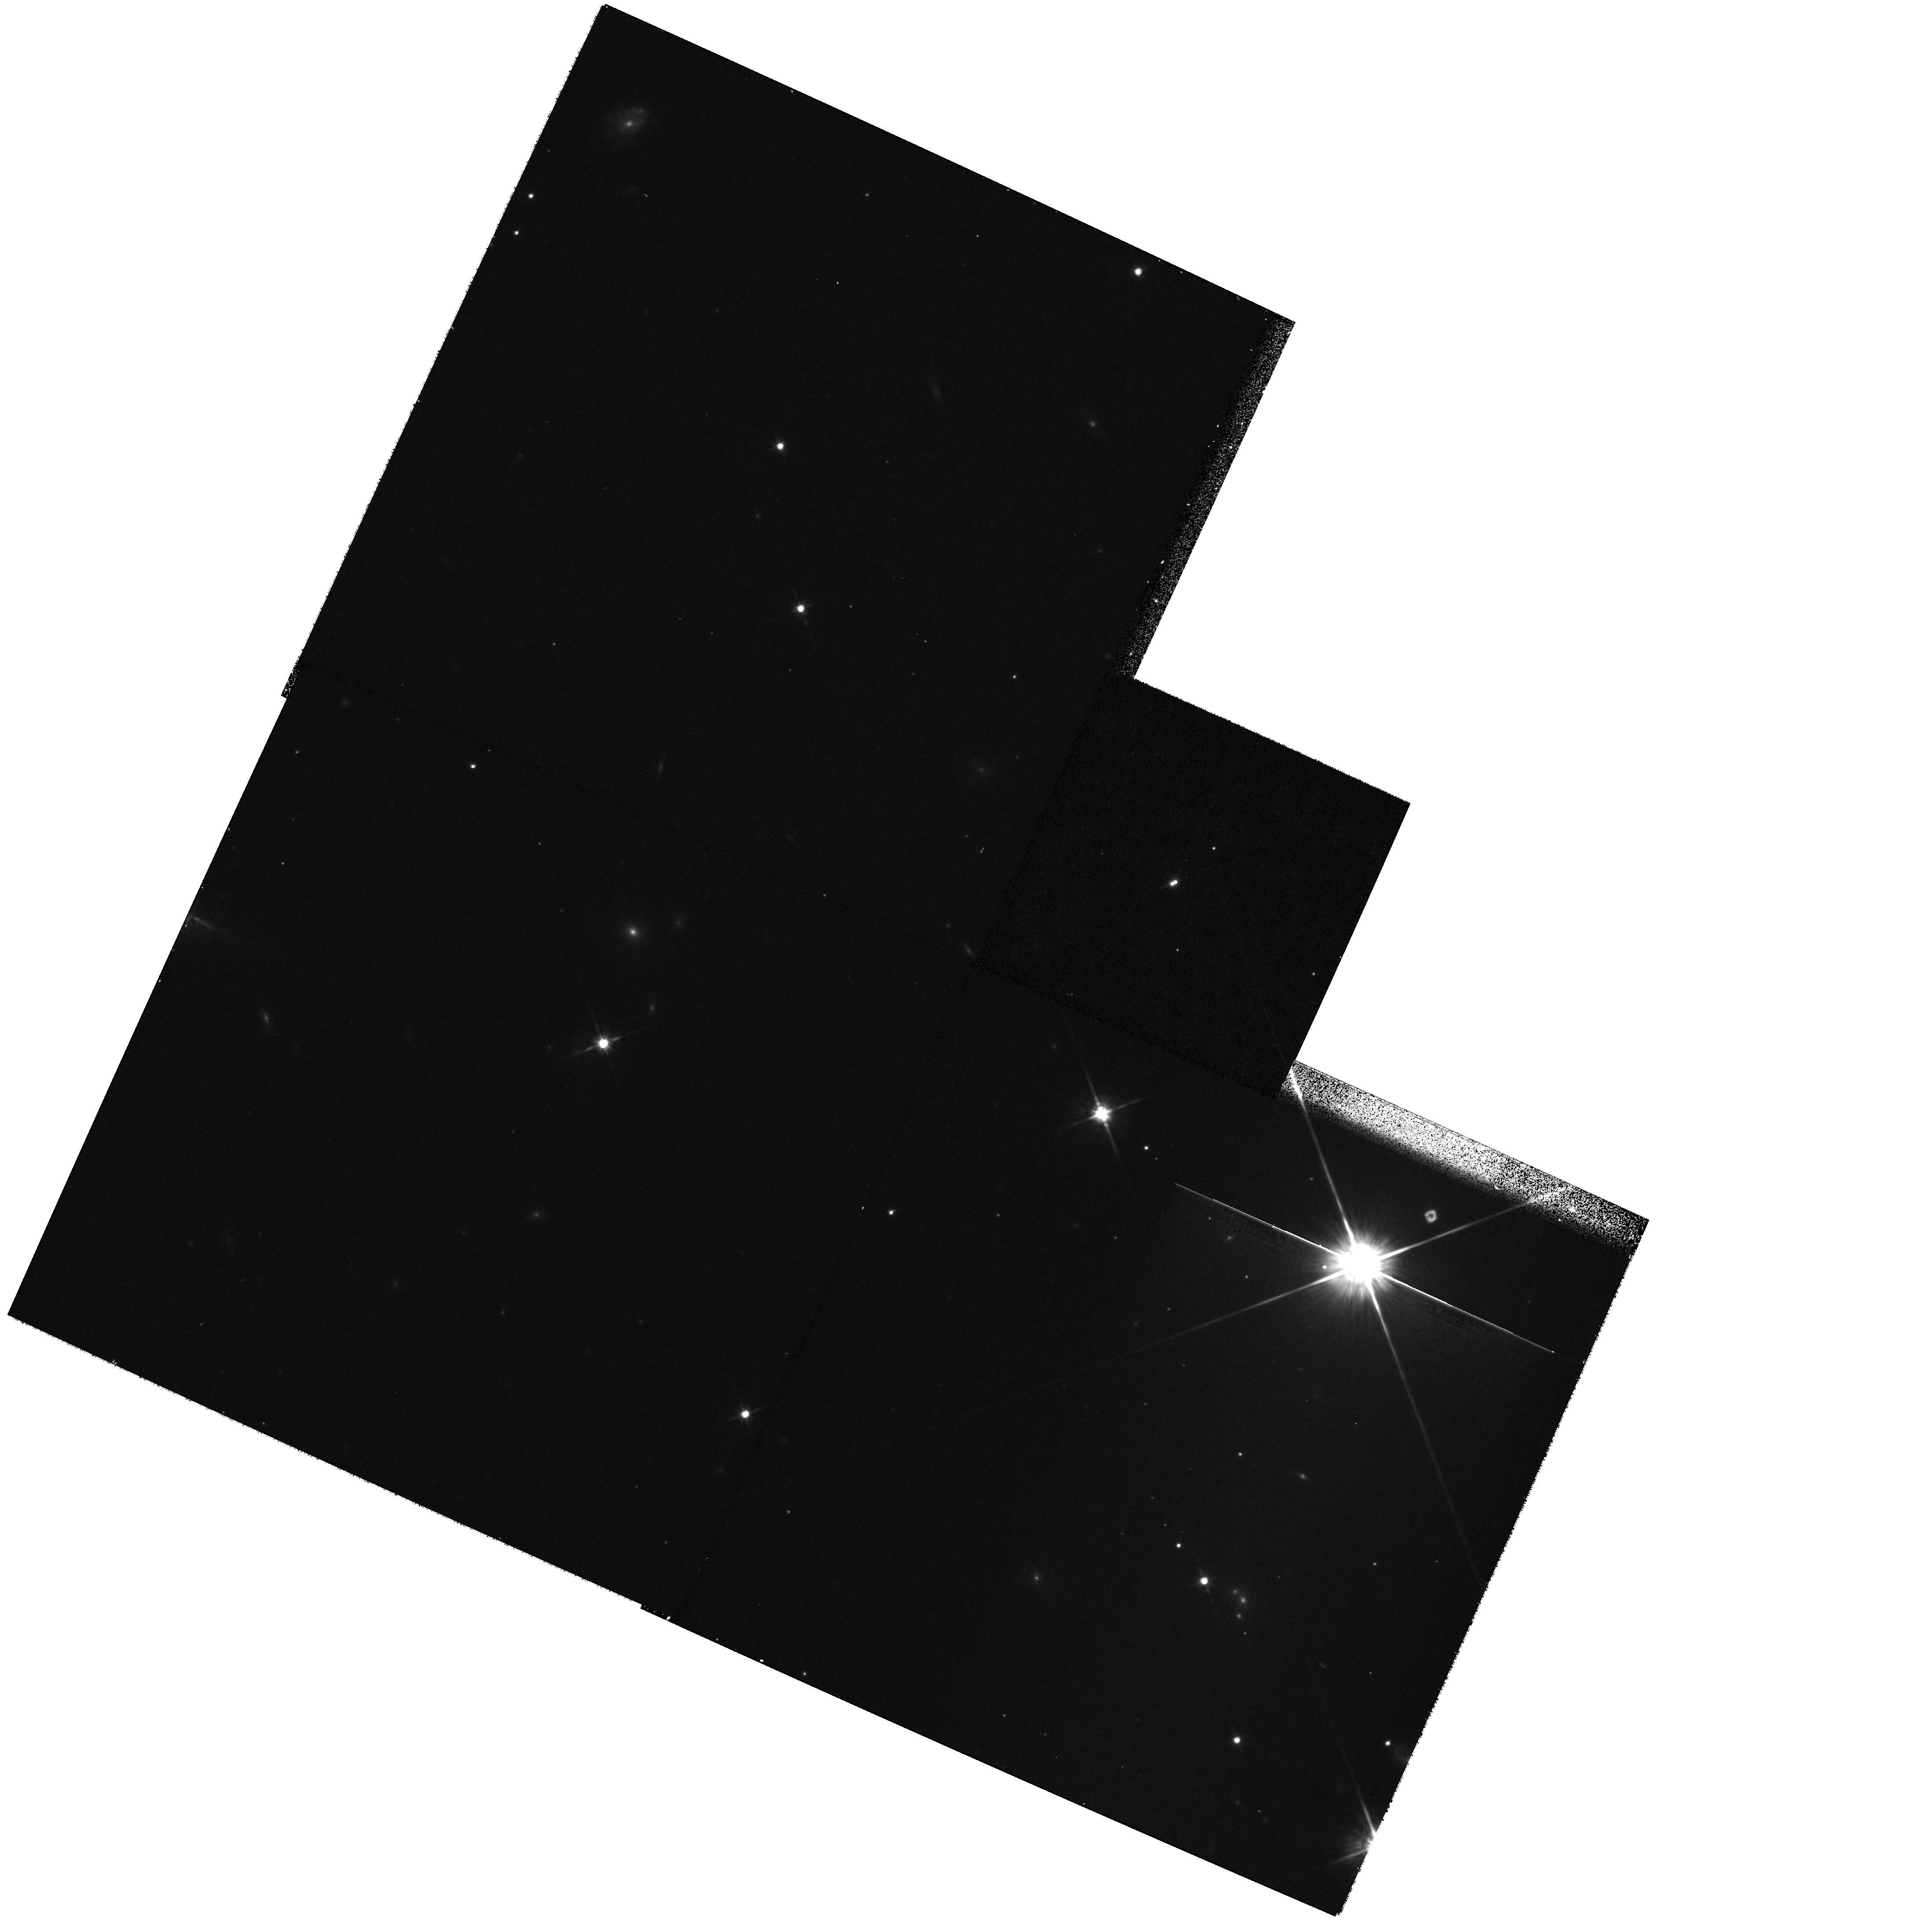
Target: DENISJ1441-0945
Instrument: WFPC2/PC
Filter: F814W
Exposure: 13 min
Observation ID: hst_9968_03_wfpc2_pc_f814w_u8rg03

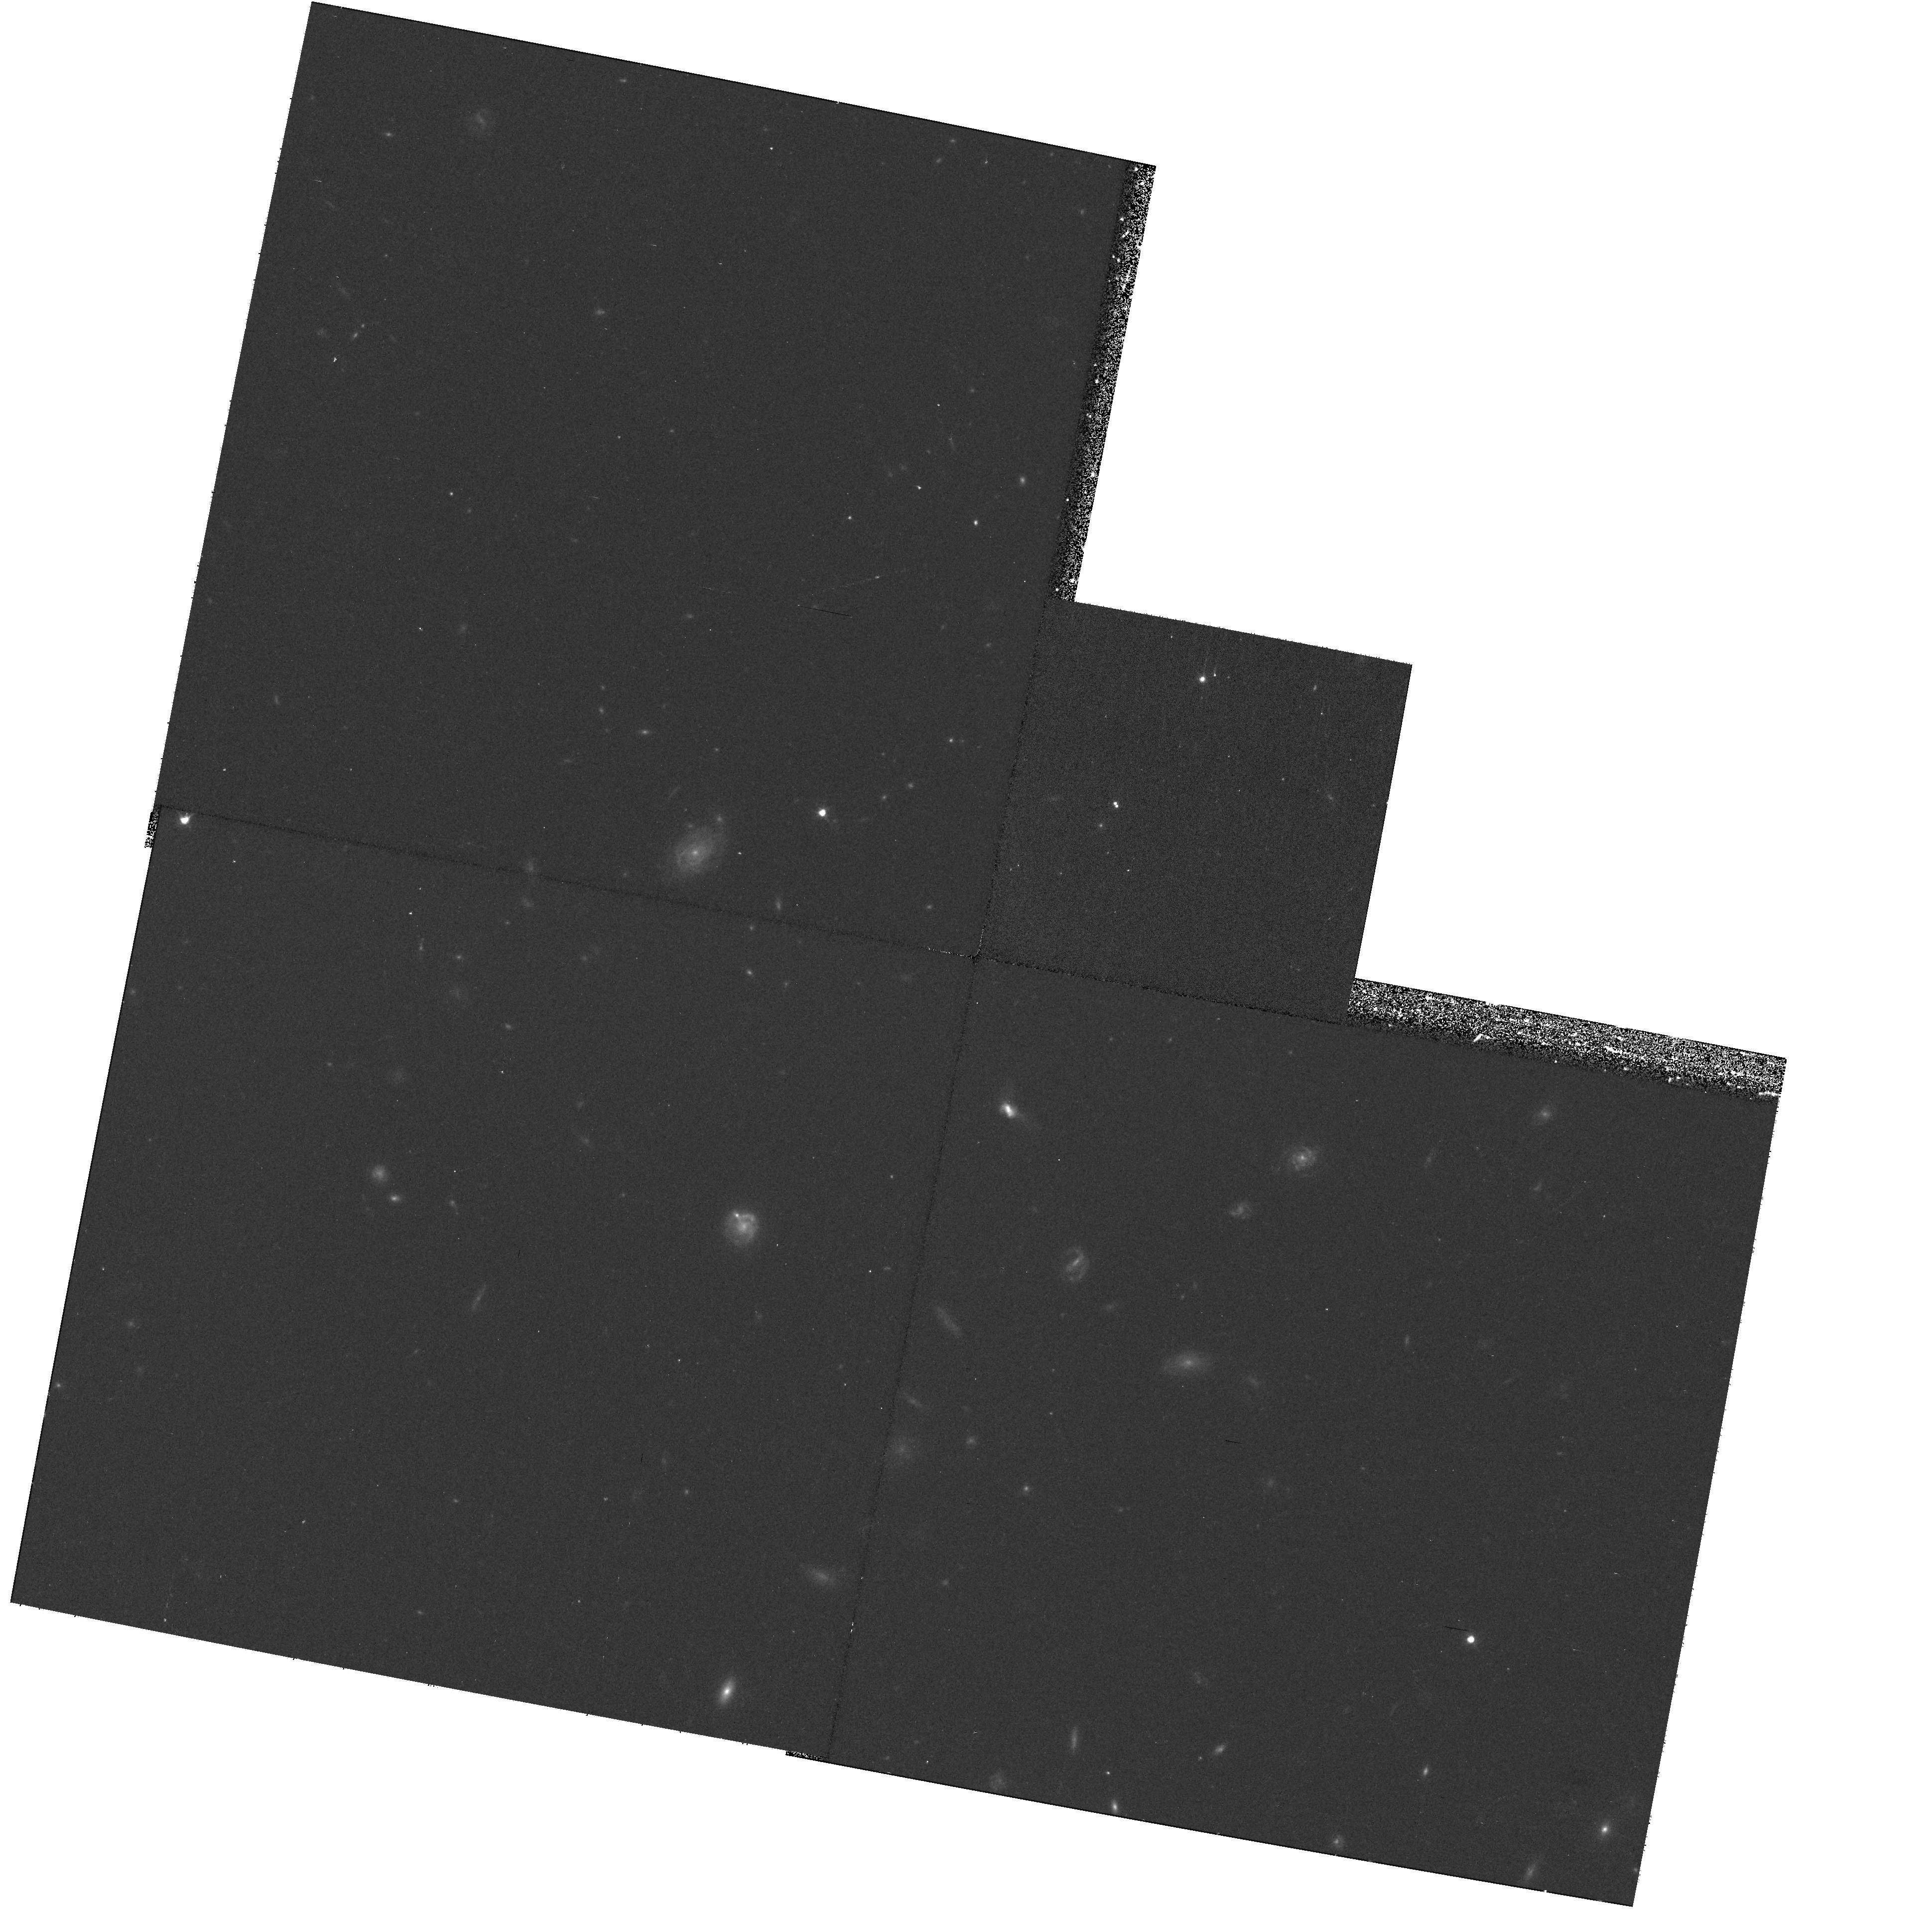
Target: MASSWJ1146+22
Instrument: WFPC2/PC
Filter: F606W
Exposure: 17 min
Observation ID: hst_9968_04_wfpc2_pc_f606w_u8rg04

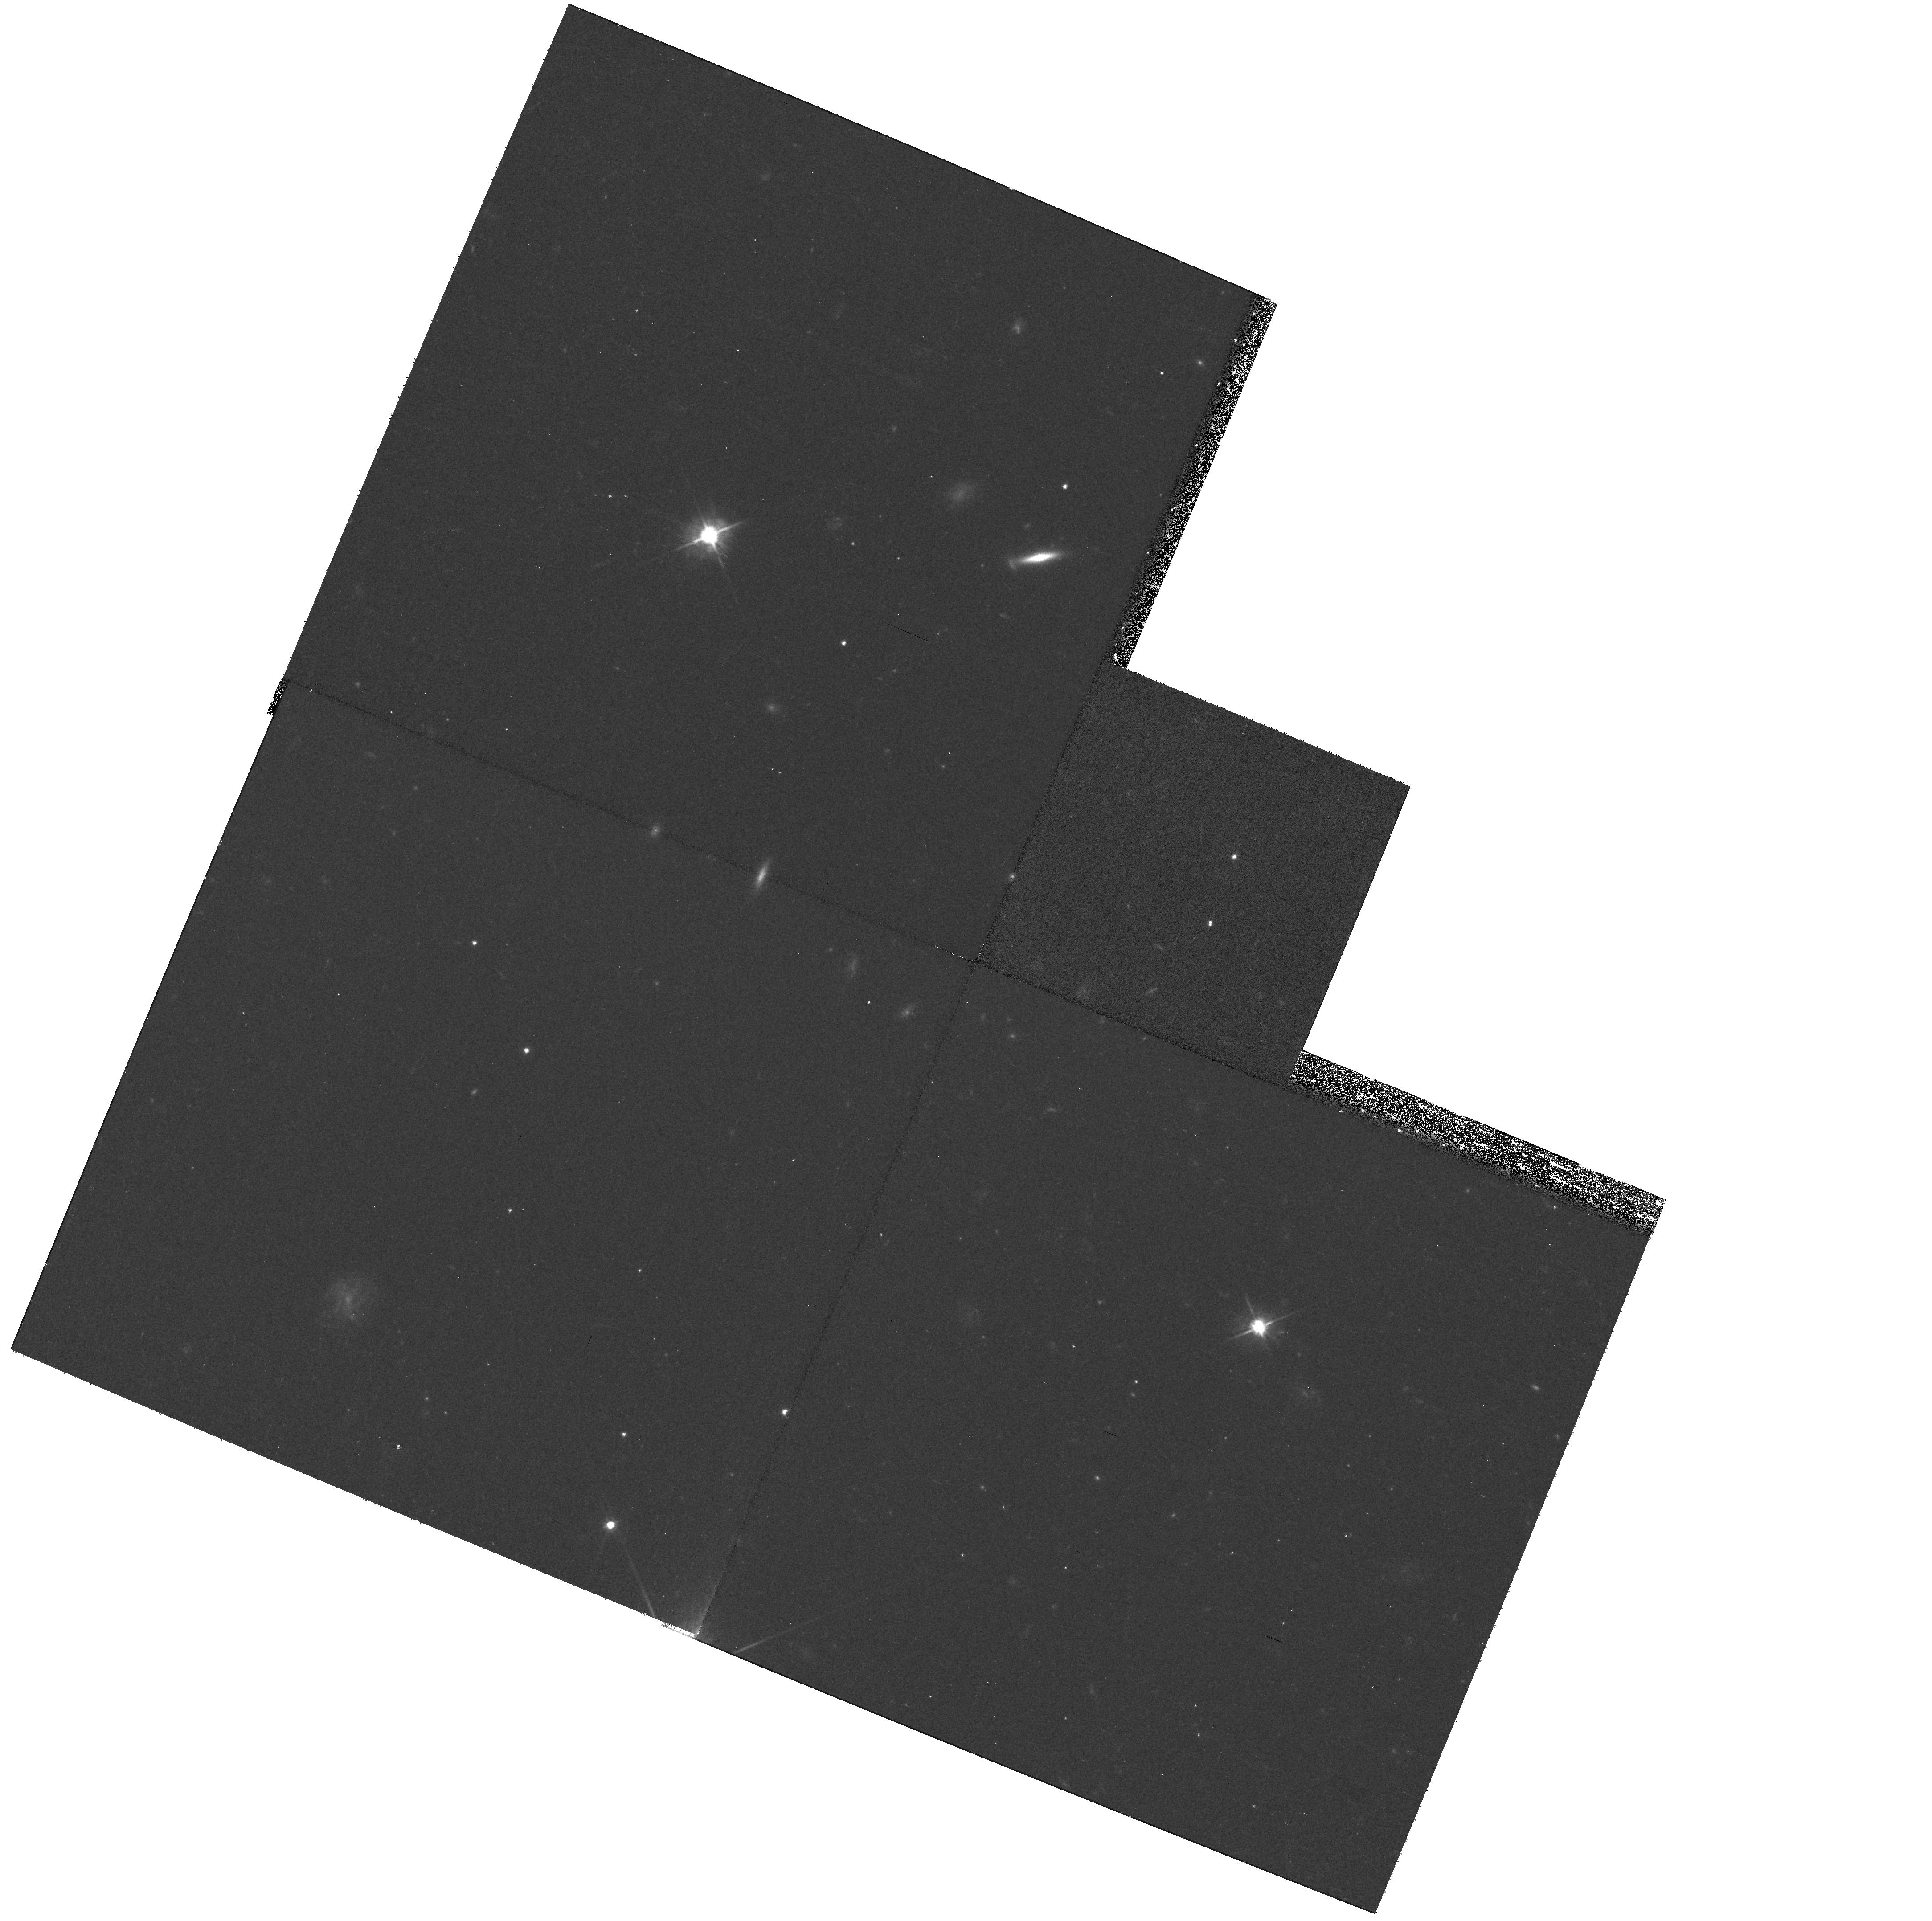
Target: DENISJ1228-1547
Instrument: WFPC2/PC
Filter: F606W
Exposure: 17 min
Observation ID: hst_9968_02_wfpc2_pc_f606w_u8rg02

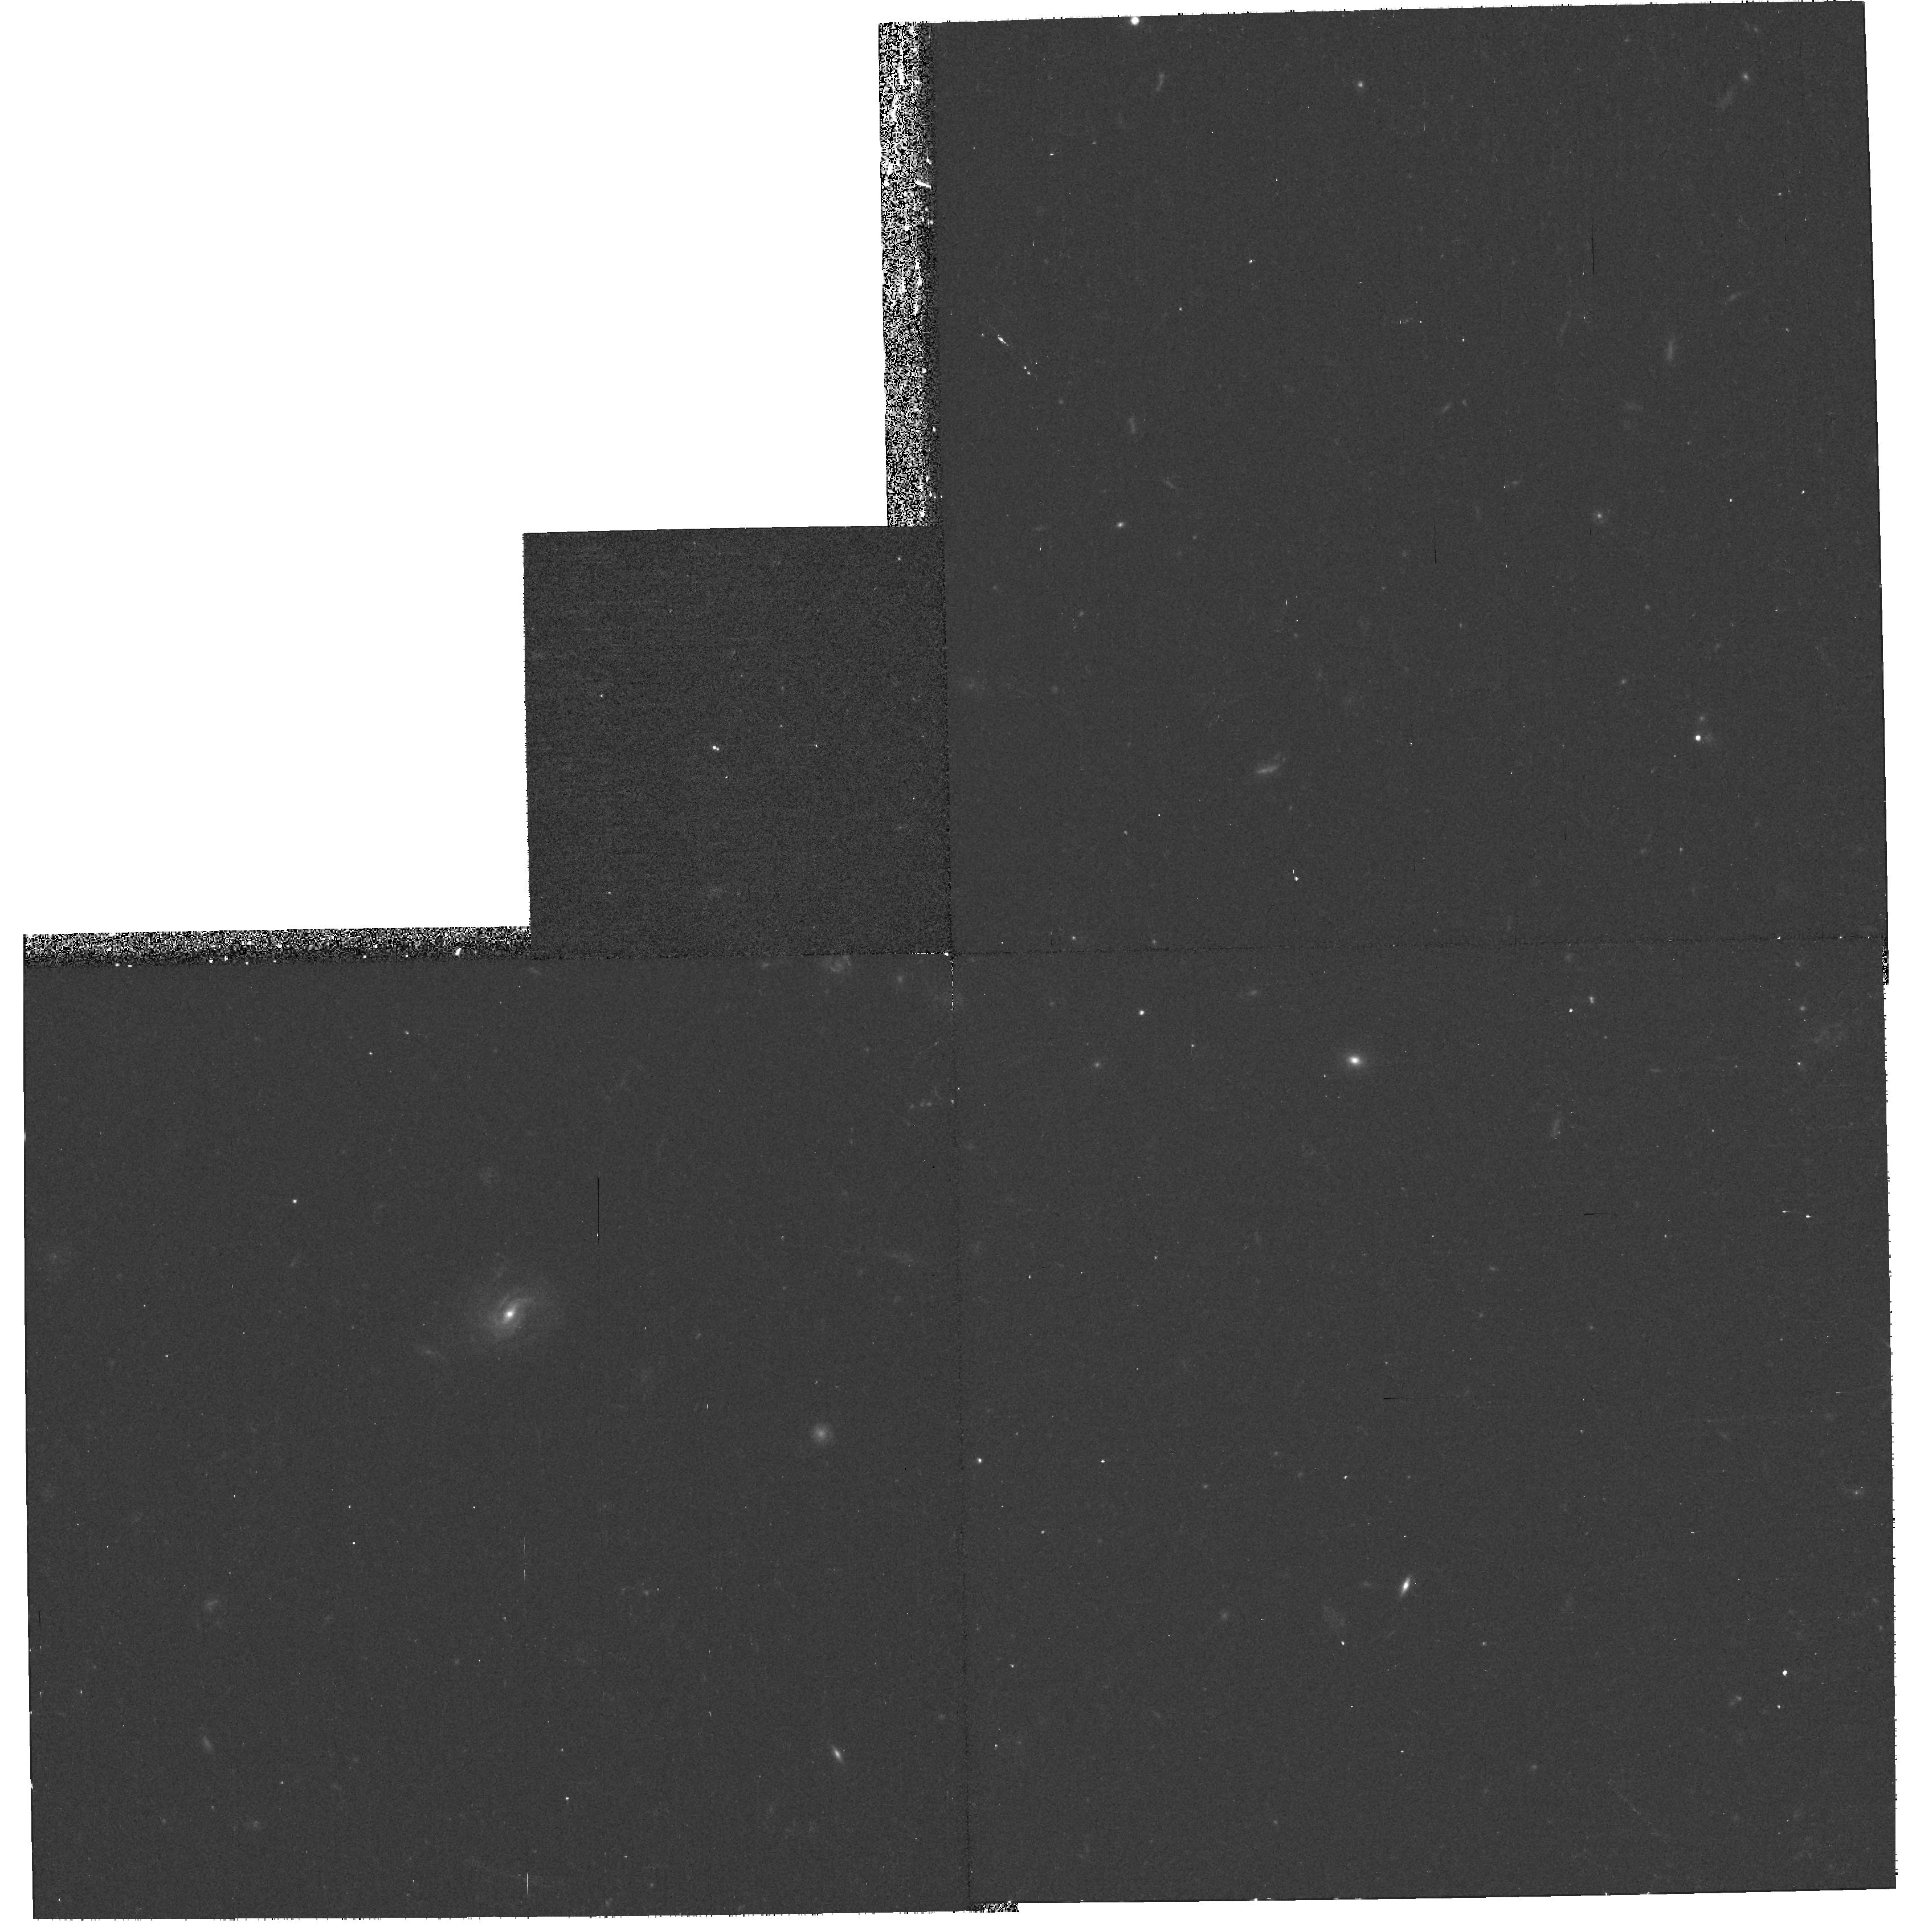
Target: DENISJ0205-1159
Instrument: WFPC2/PC
Filter: F606W
Exposure: 17 min
Observation ID: hst_9968_01_wfpc2_pc_f606w_u8rg01

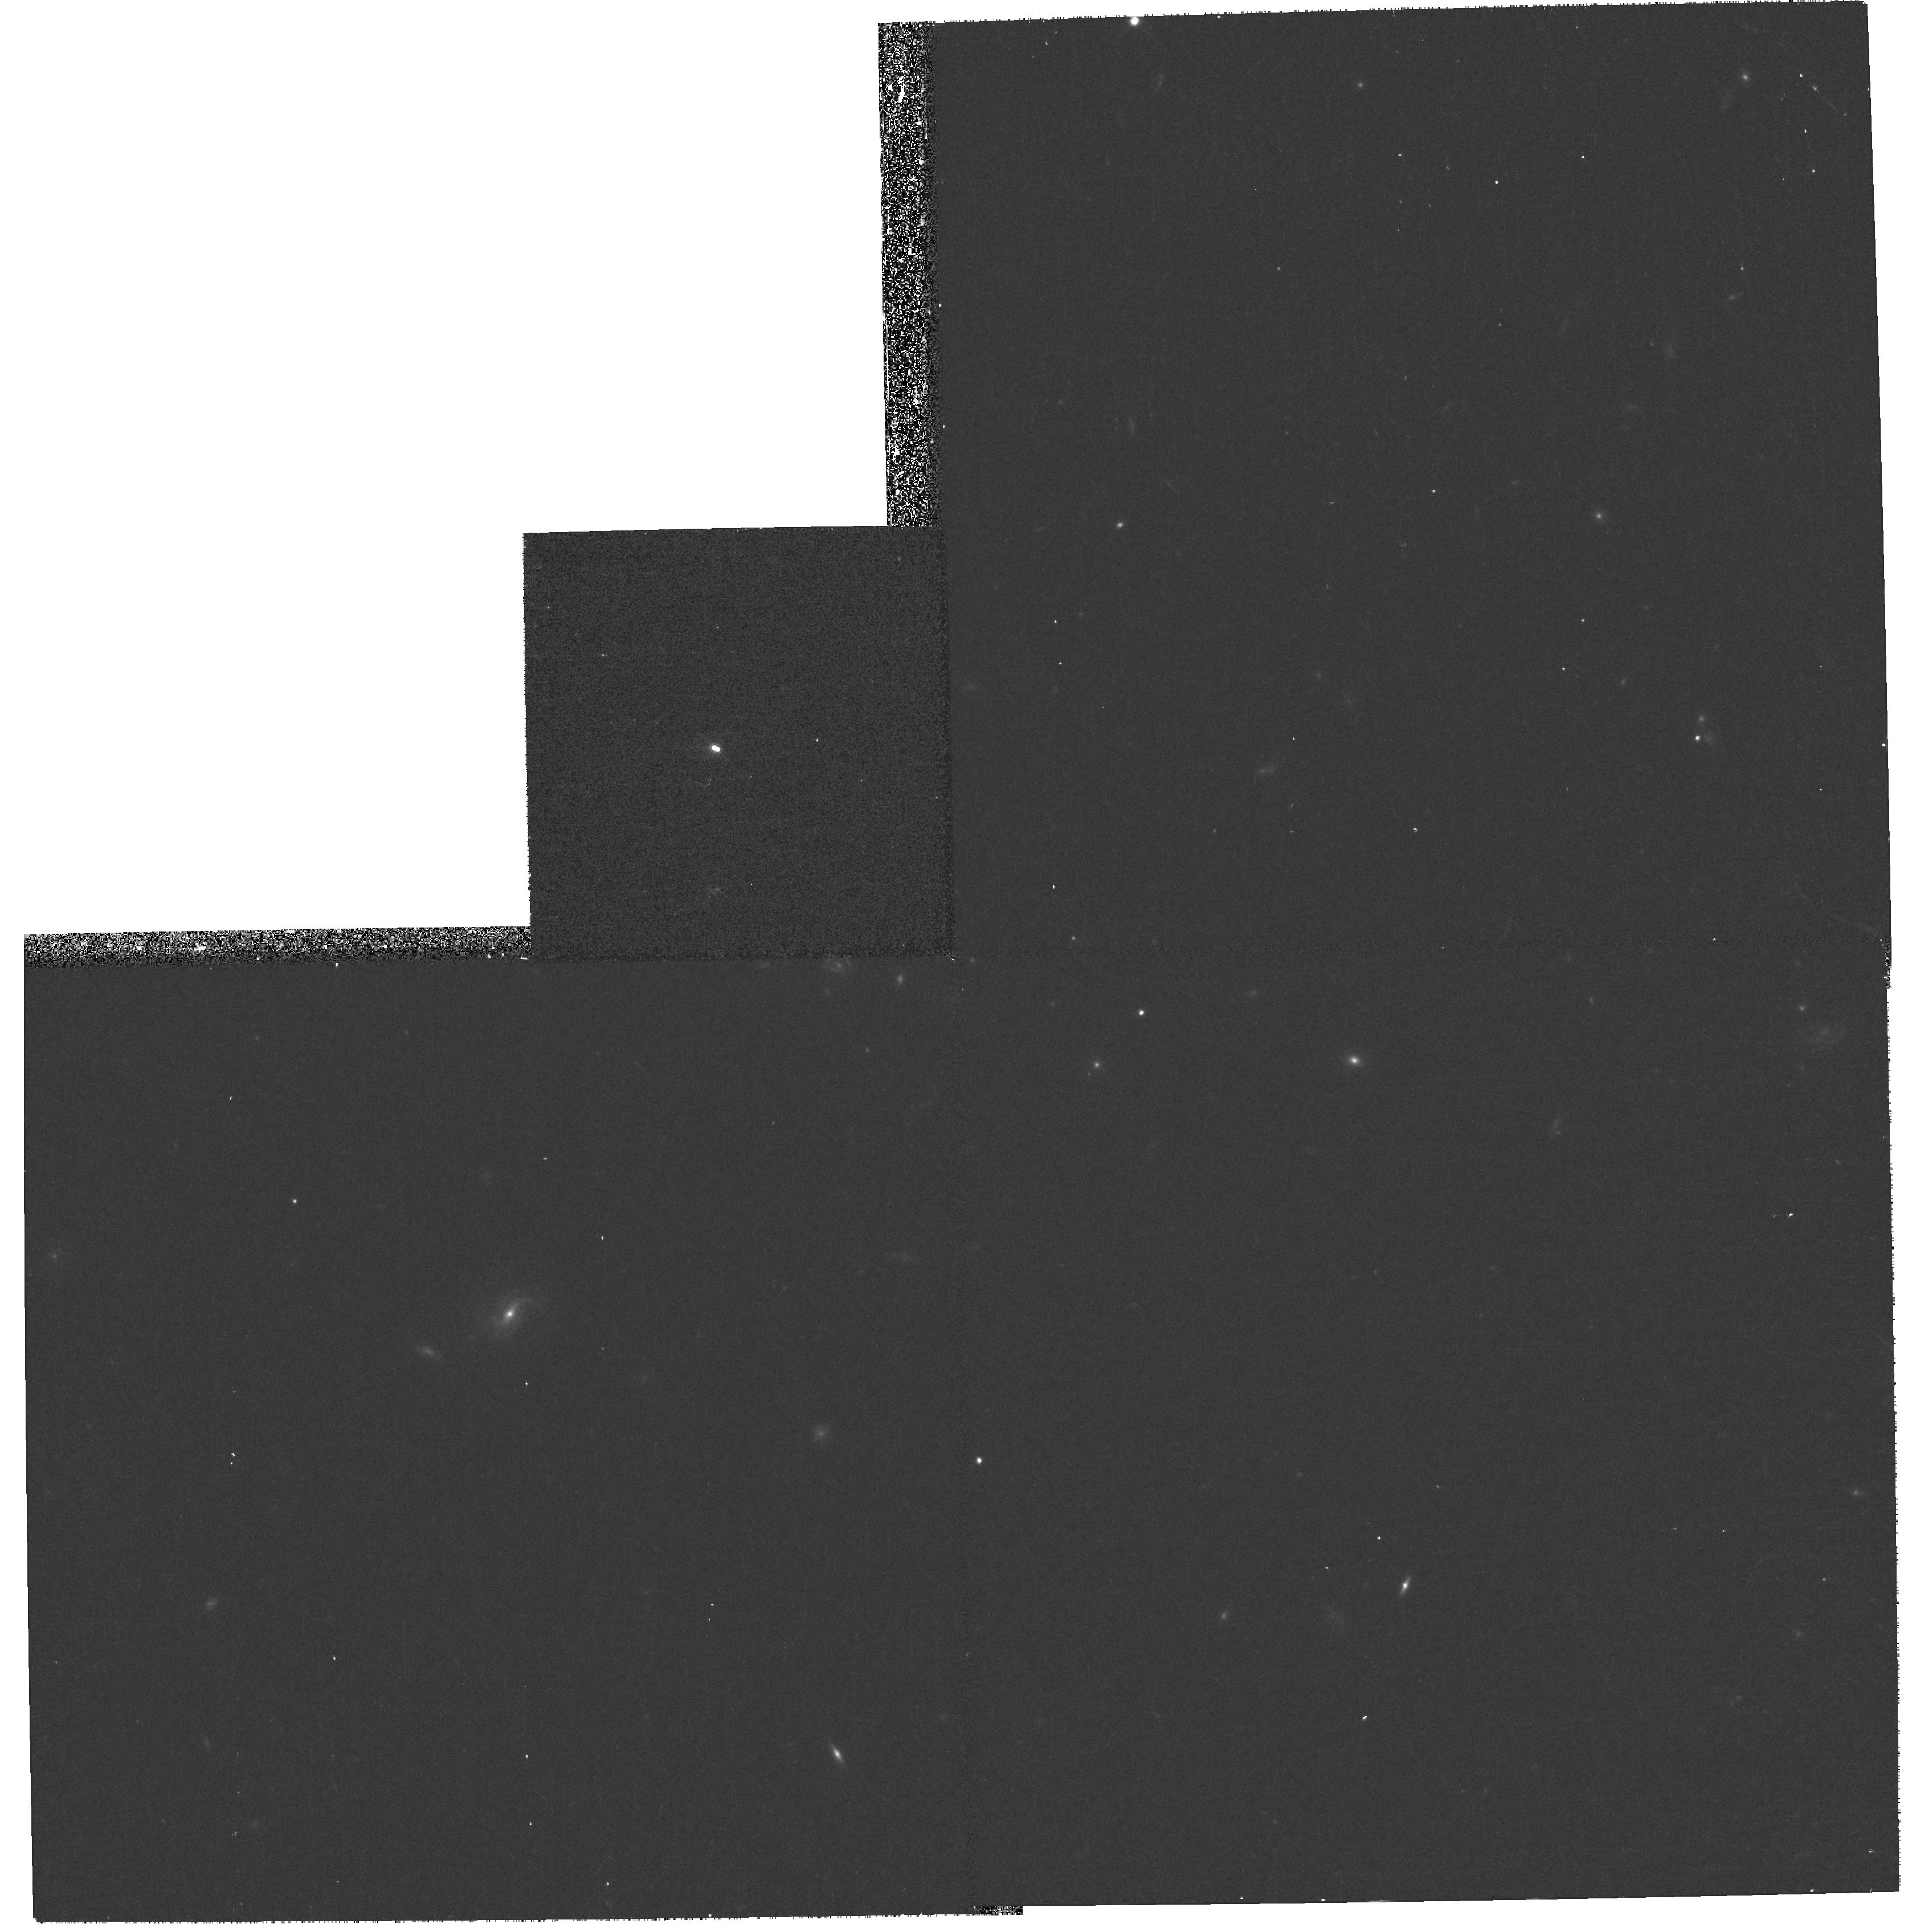
Target: DENISJ0205-1159
Instrument: WFPC2/PC
Filter: F814W
Exposure: 13 min
Observation ID: hst_9968_01_wfpc2_pc_f814w_u8rg01

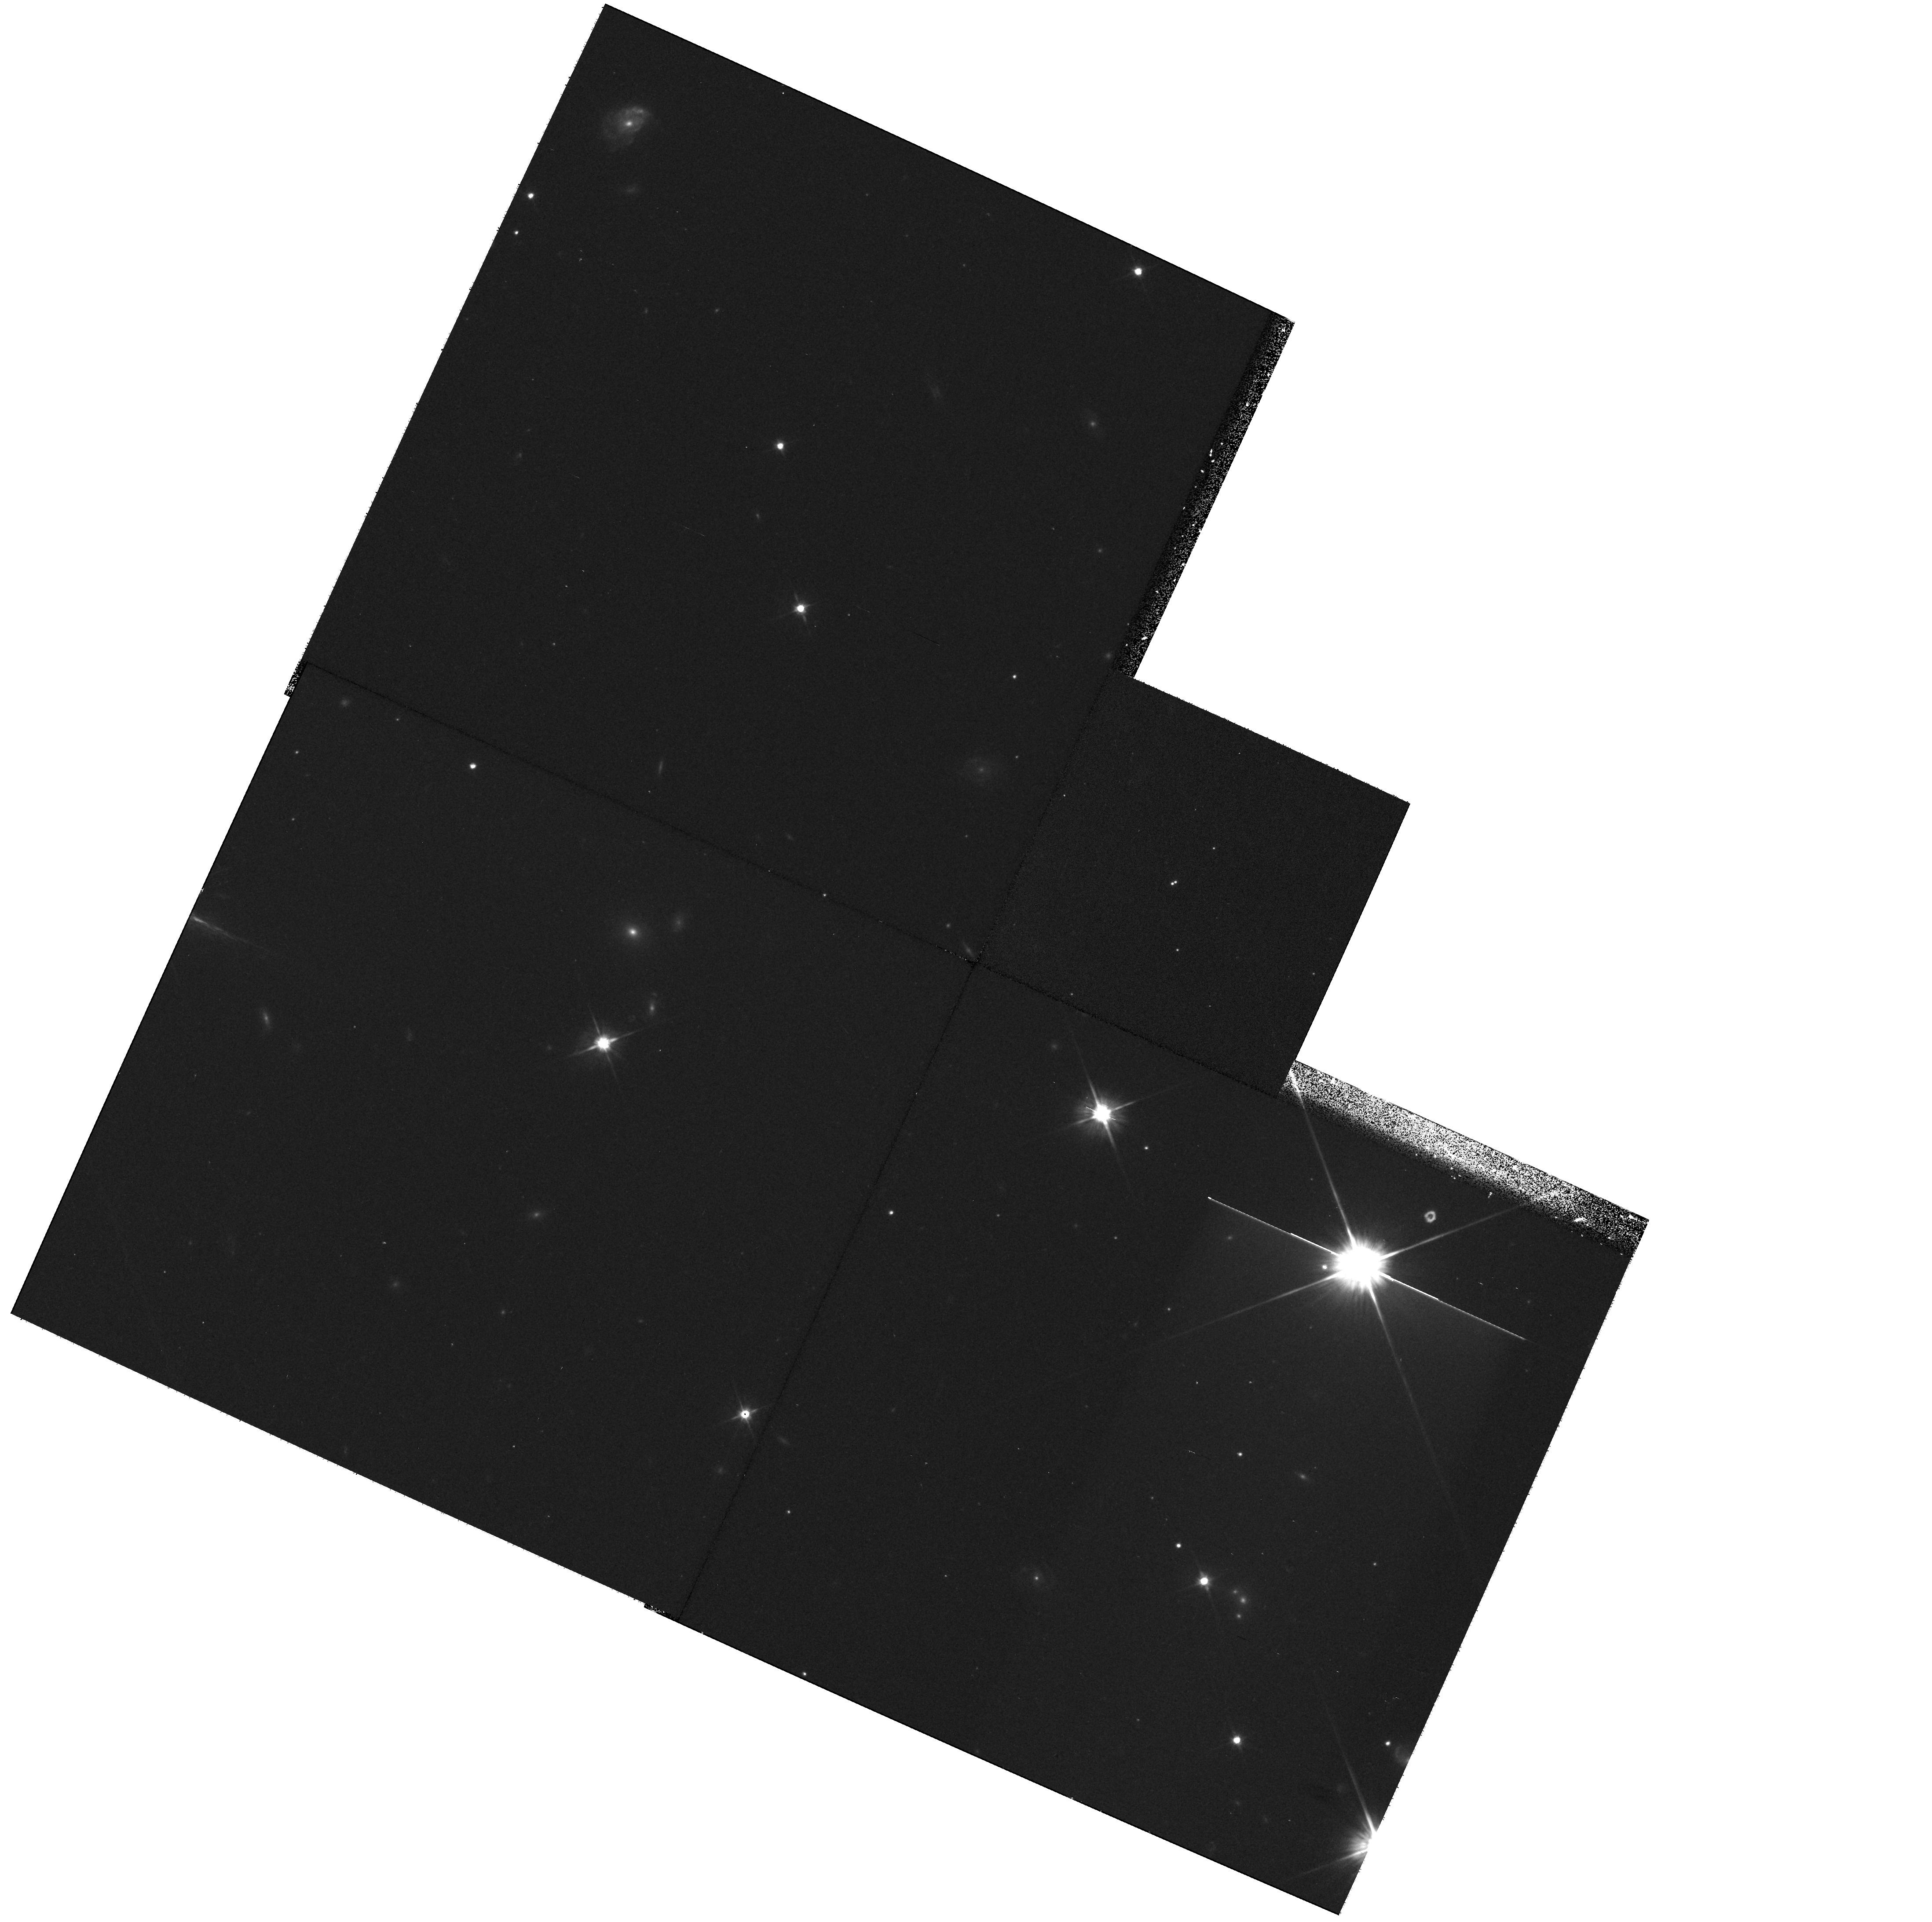
Target: DENISJ1441-0945
Instrument: WFPC2/PC
Filter: F606W
Exposure: 17 min
Observation ID: hst_9968_03_wfpc2_pc_f606w_u8rg03

Fundamental properties of L-type dwarfs in binaries (PI: Martin, Eduardo L.)

We propose to characterize the physical properties of eight L-dwarfs in four binary systems. Our goal is to obtain astrometric, photometric and spectroscopic measurements of each component that will yield basic information on their atmospheric and dynamical properties. The high angular resolution of HST is essential because all these systems have angular separations $\le$0.5 arcsec. They do not have bright enough stars nearby that can be used for natural guide adaptive optics in ground-based telescopes. In Cycles~10 and 11 we propose to obtain WFPC2 and STIS data, allowing the determination of parallax, proper motion, position and spectral type for each component. In Cycle 12 we plan to obtain additional WFPC2 images for follow-up of the orbital motion and refinement of parallax and proper motion. We will also monitor possible intrinsic photometric variability in two filters (F675W and F814W). The STIS observations will provide spectral types, gravity sensitive indicators, and chromospheric activity (H$_\alpha$ emission) for each component. These 4 systems will constitute benchmarks for determining dynamical masses of L dwarfs, and inferring the age-mass-spectral type relationship of this new spectral class.